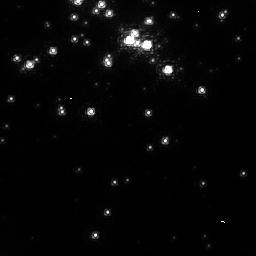
Target: NGC3603. Instrument: NICMOS/NIC1. Filter: F095N. Exposure: 32 min. Observation ID: n8bb05010

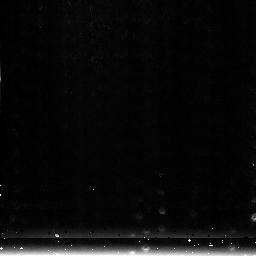
Target: NGC3603-3. Instrument: NICMOS/NIC3. Filter: F222M. Exposure: 1 min. Observation ID: n8bb03010

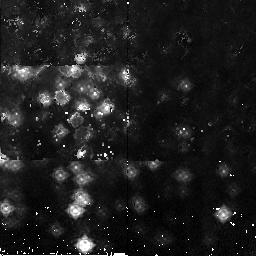
Target: NGC3603-2. Instrument: NICMOS/NIC2. Filter: F165M. Exposure: 2 min. Observation ID: n8bb01010

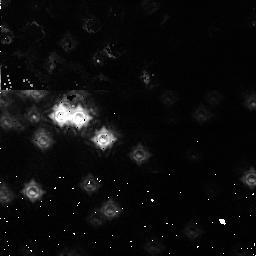
Target: NGC3603-1. Instrument: NICMOS/NIC1. Filter: F110M. Exposure: 1 min. Observation ID: n8bb02010

NICMOS Fine Optical Alignment (PI: Noll, Keith S.)

# The purpose of this activity is to perform a series of iterative adjustments of the NICMOS pupil alignment mechanism to establish the optical alignment in focus for cameras all 3 cameras and tilt for camera 1. Specifically, this activity will use established focus monitoring techniques to accomplish the establishment (or reconfirmation) of PAM focus and X/Y tilt. Cameras 1, 2, and 3 will be calibrated in this program. #